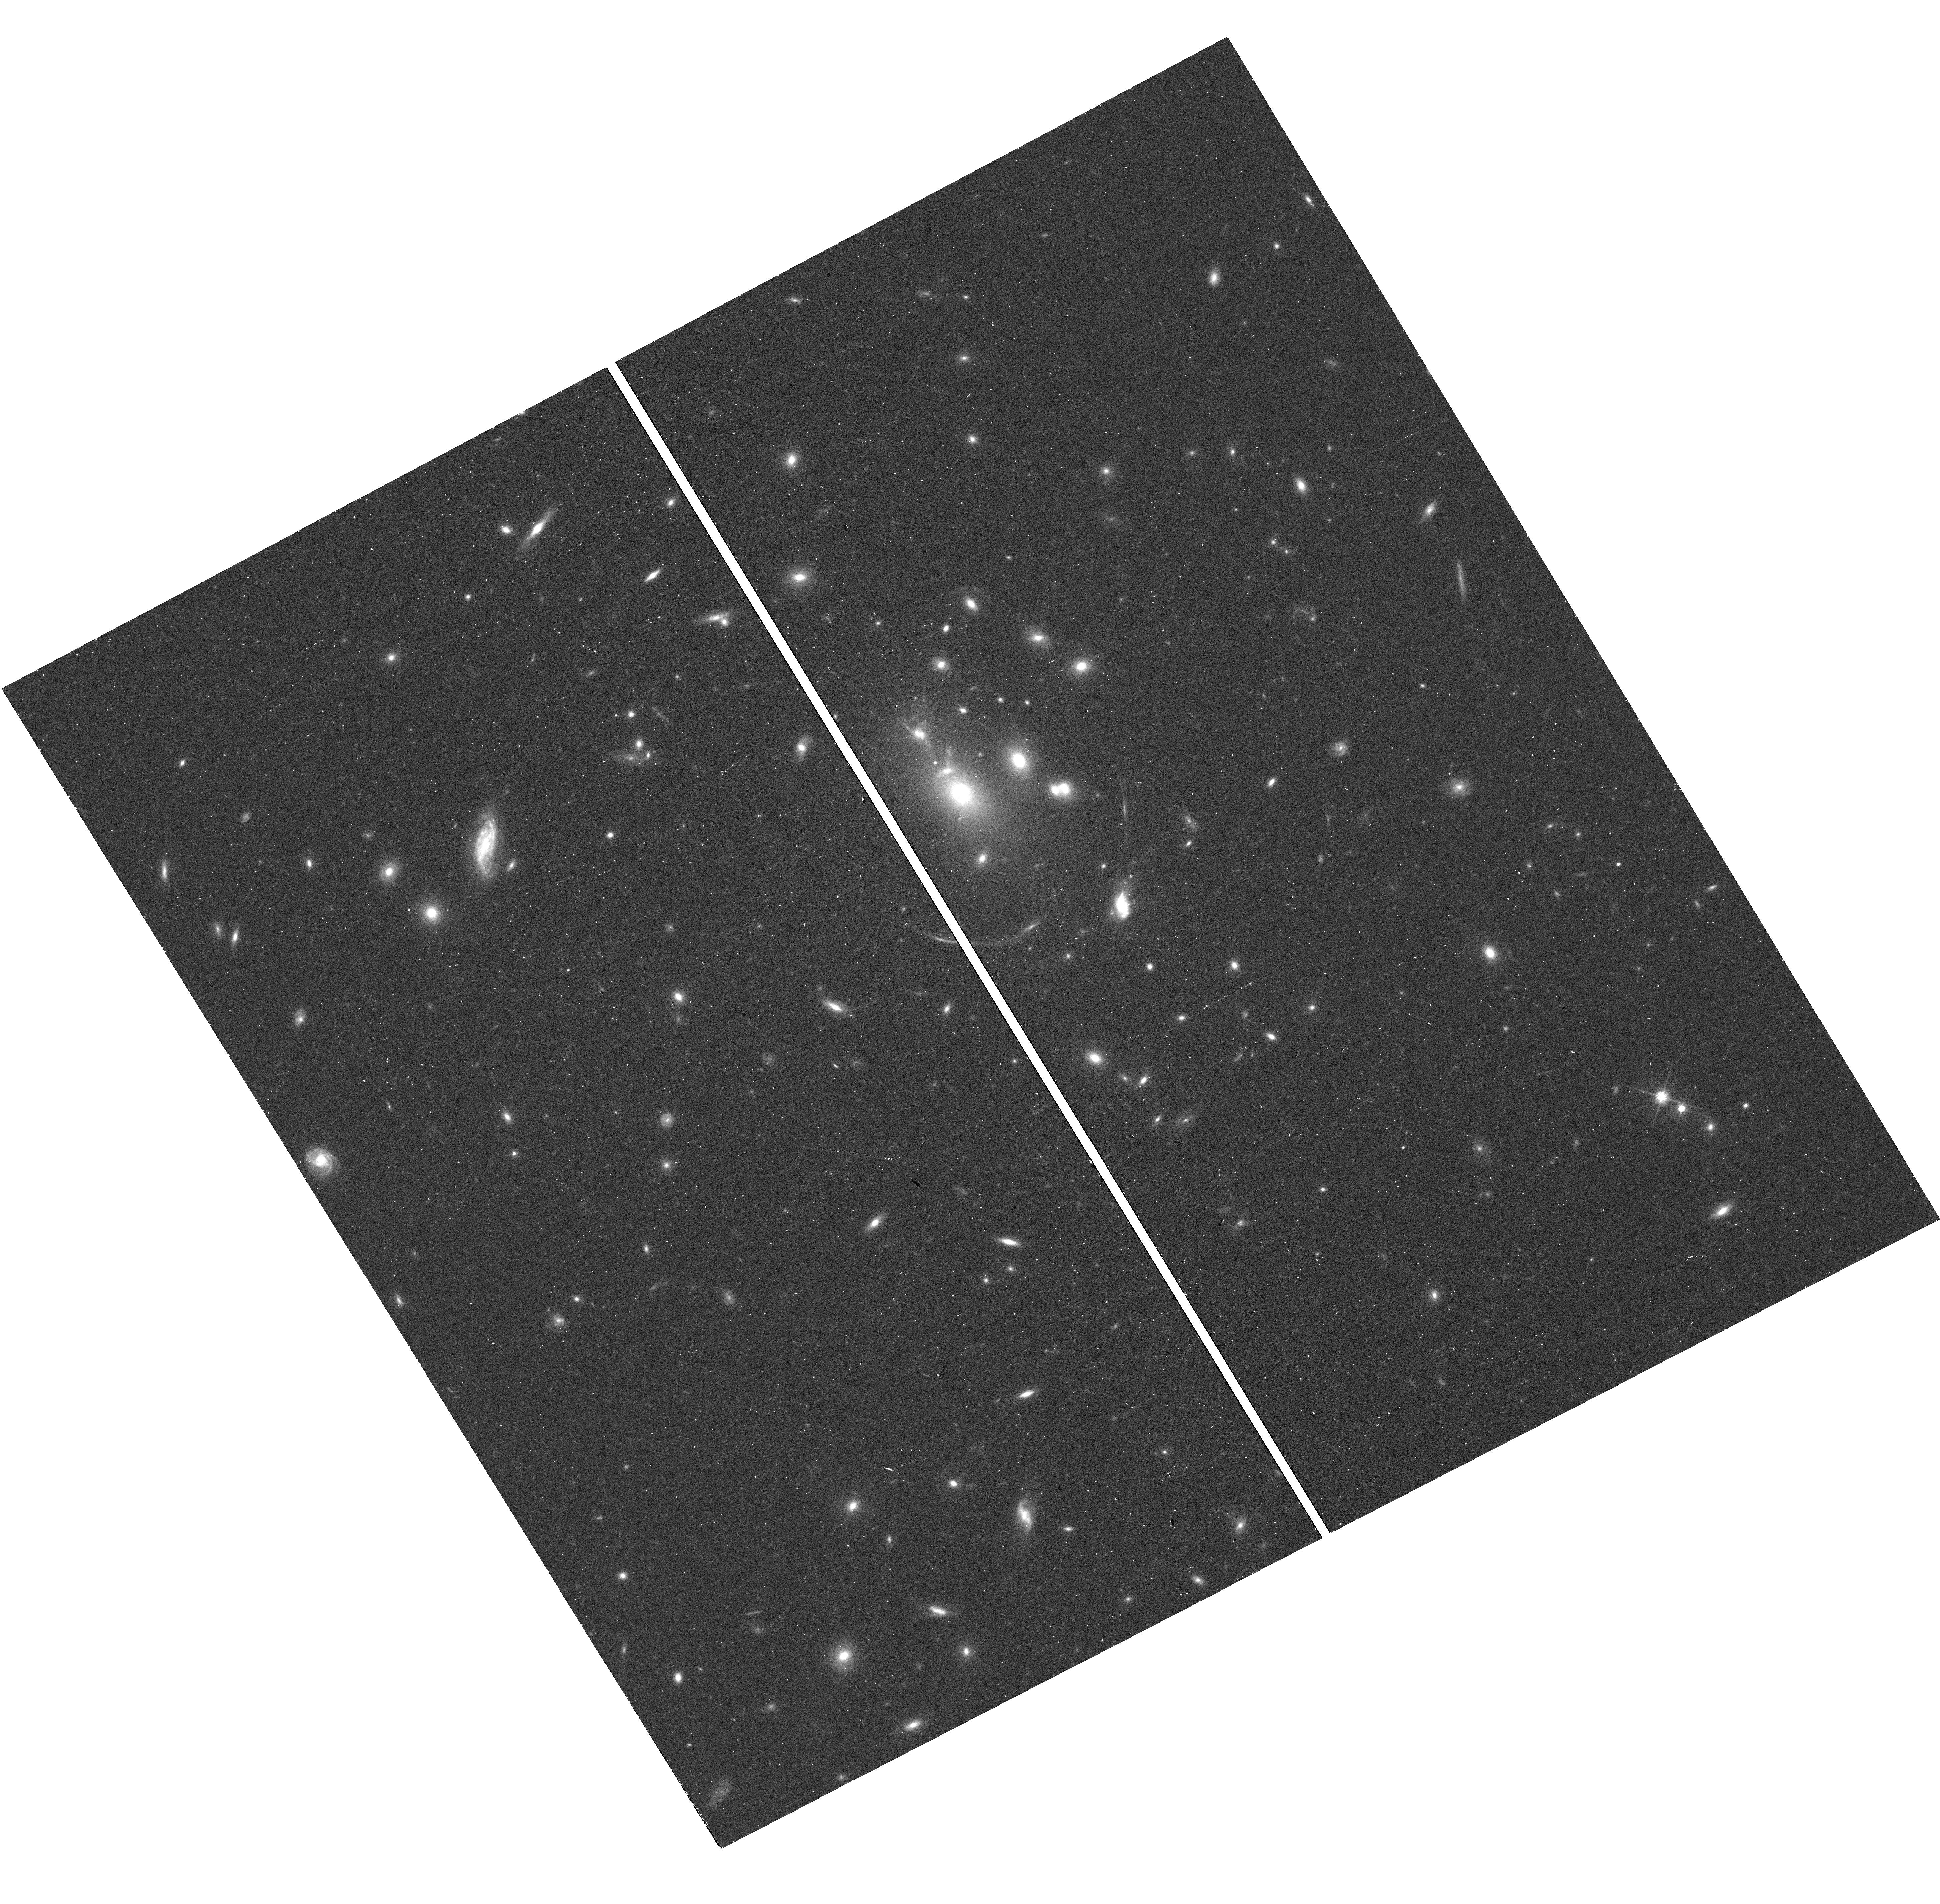
Target: MRG-M0138
Instrument: WFC3/UVIS
Filter: F814W
Exposure: 15 min
Observation ID: hst_15663_8a_wfc3_uvis_f814w_idxu8a

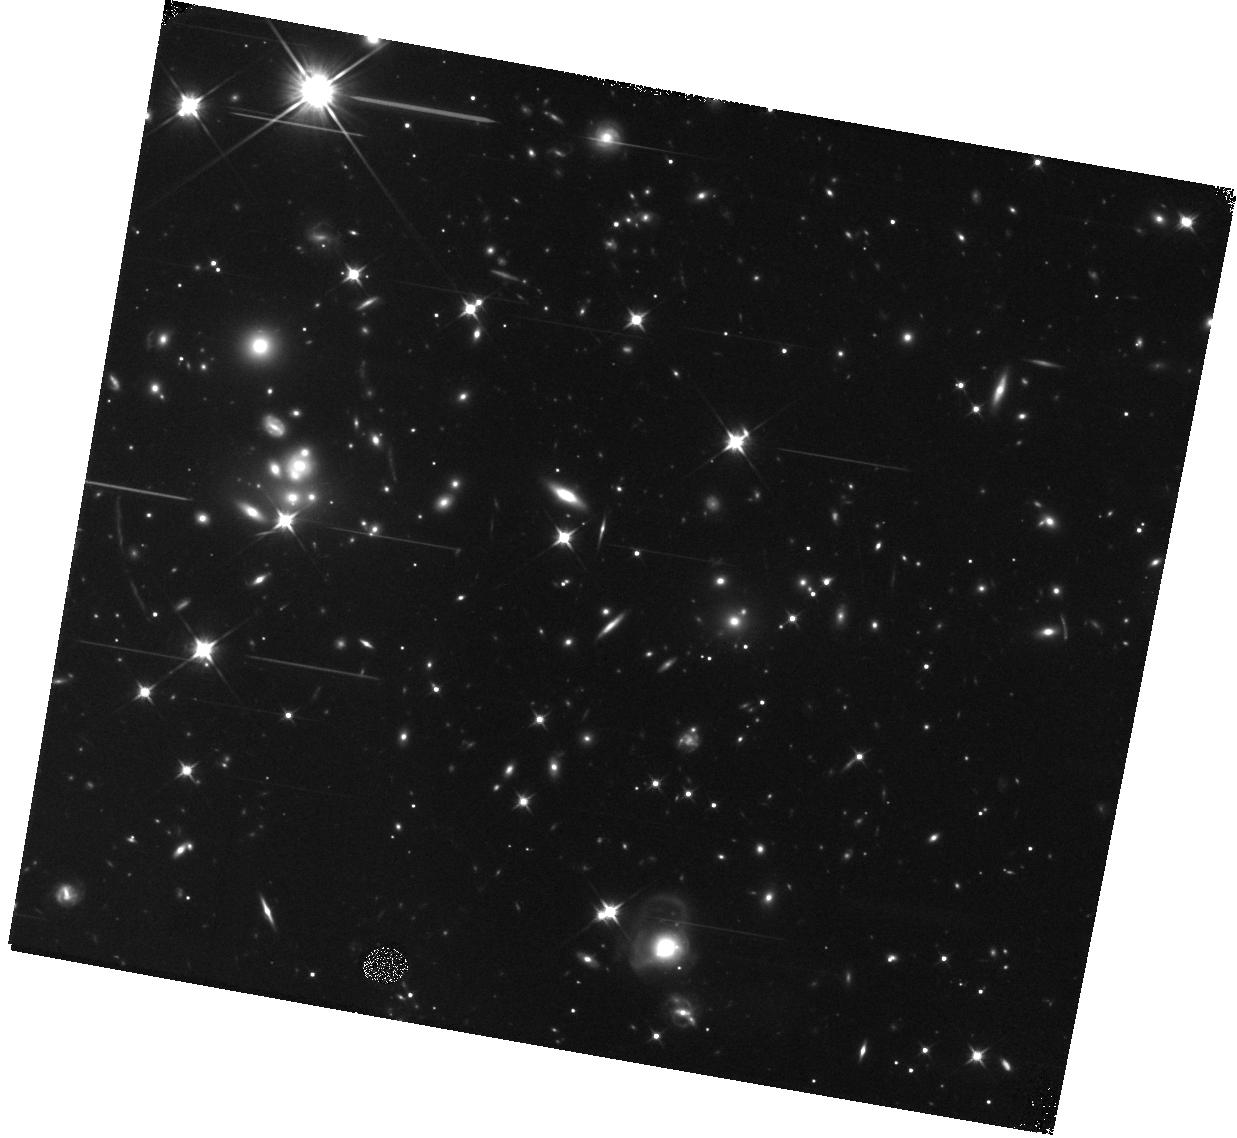
Target: MRG-P0918
Instrument: WFC3/IR
Filter: F110W
Exposure: 13 min
Observation ID: hst_15663_6c_wfc3_ir_f110w_idxu6c

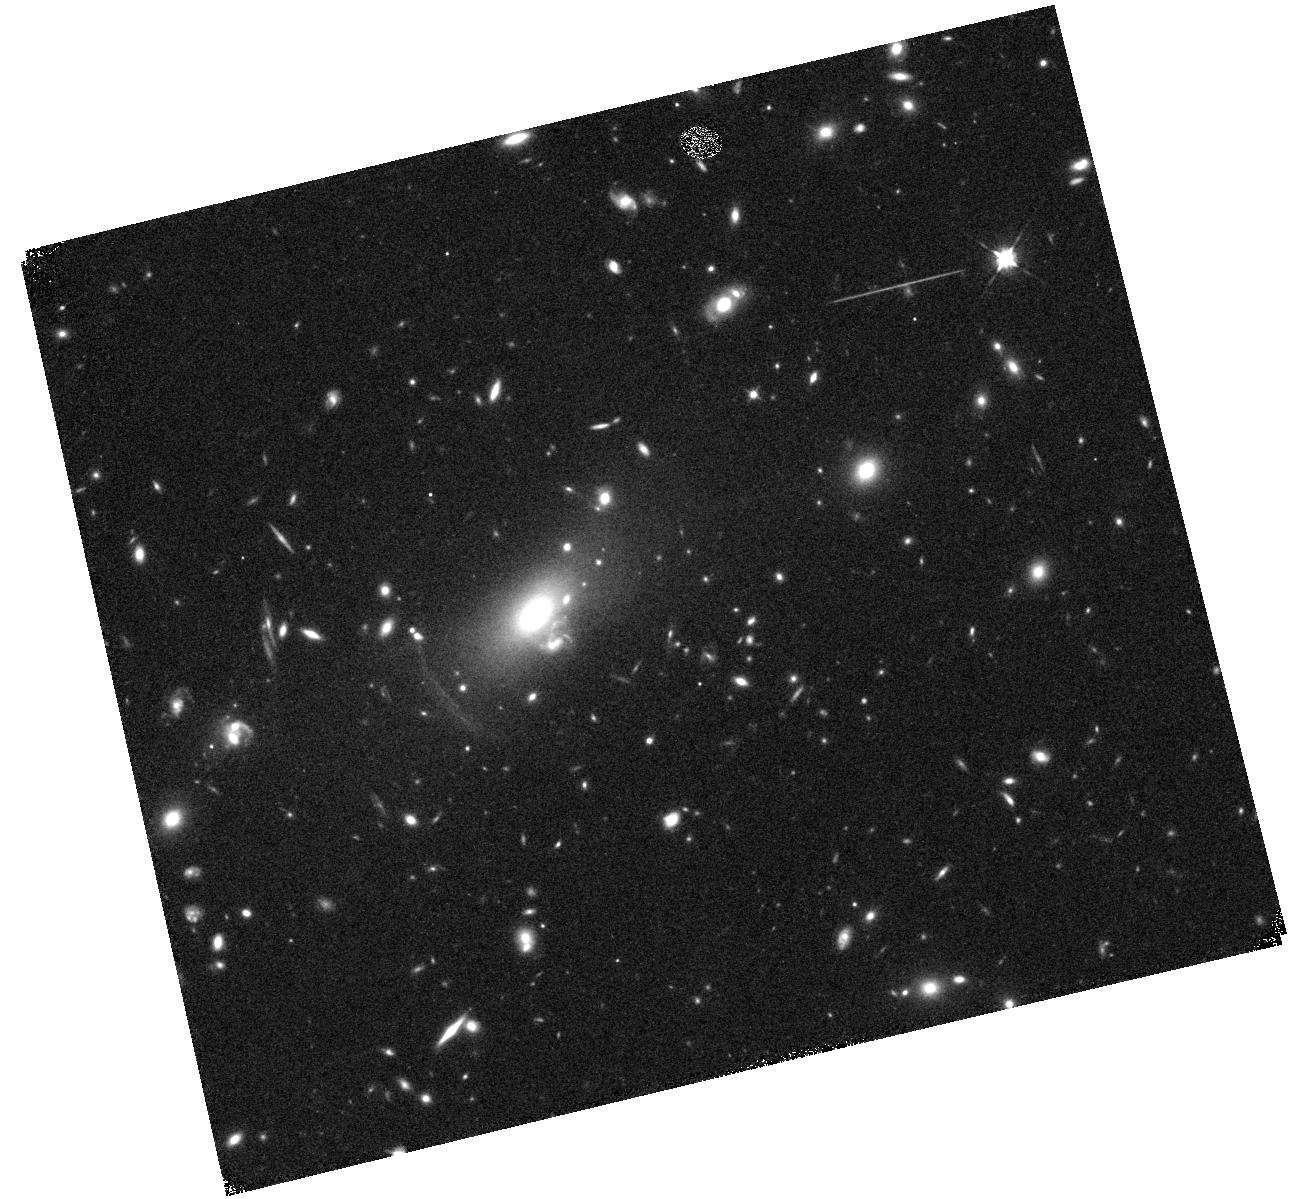
Target: MRG-M0150
Instrument: WFC3/IR
Filter: F105W
Exposure: 11 min
Observation ID: hst_15663_5b_wfc3_ir_f105w_idxu5b

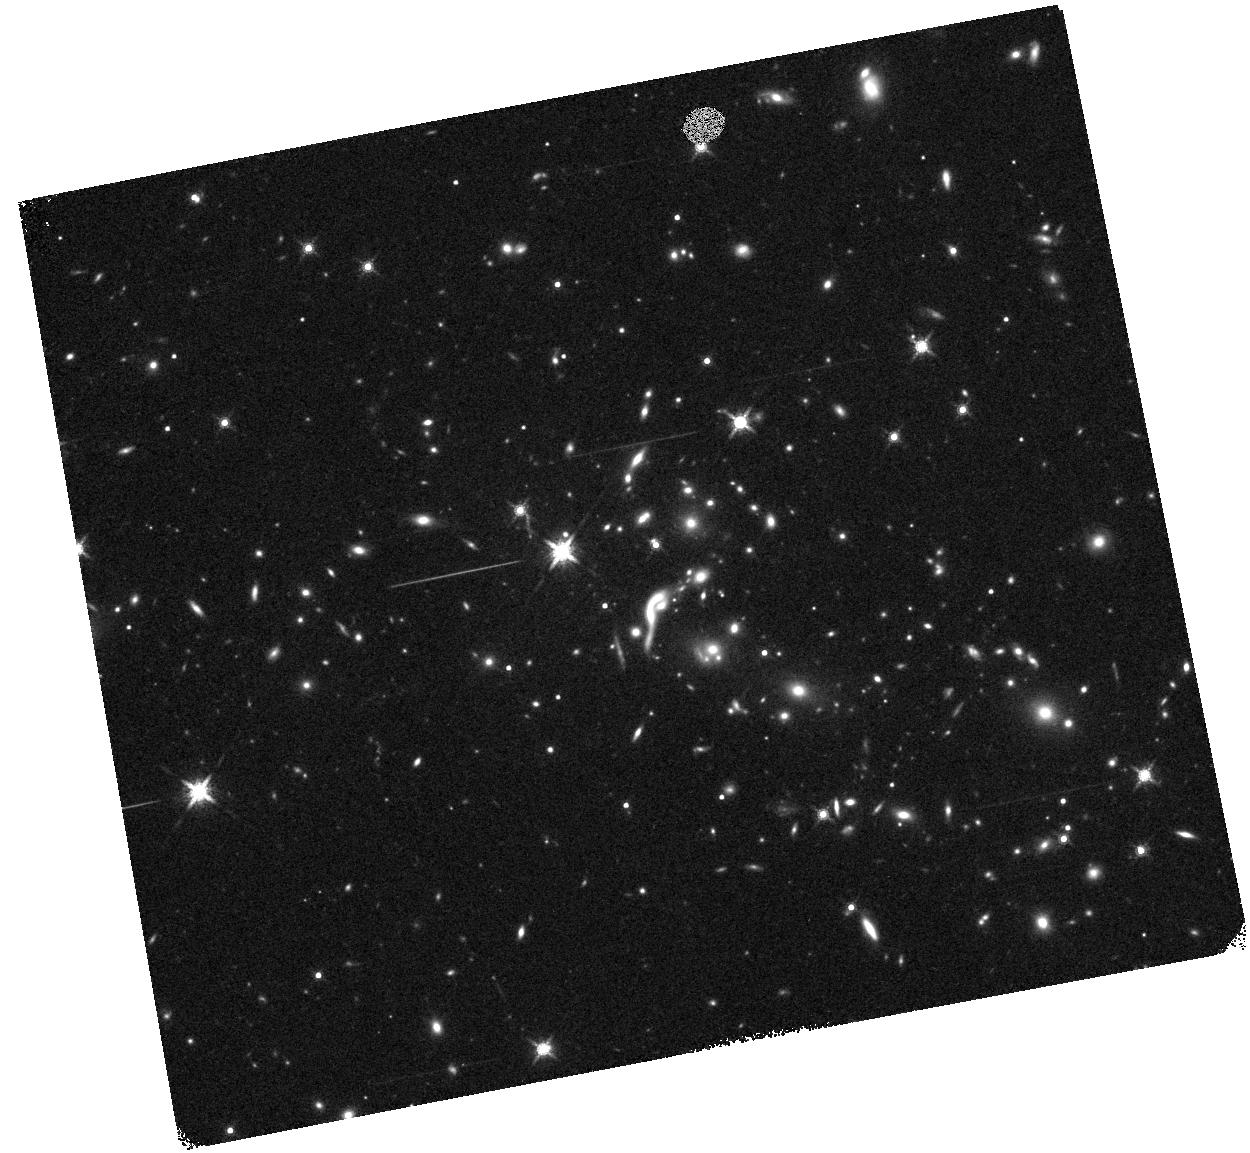
Target: EMACS1341-1
Instrument: WFC3/IR
Filter: F160W
Exposure: 12 min
Observation ID: hst_15663_1b_wfc3_ir_f160w_idxu1b

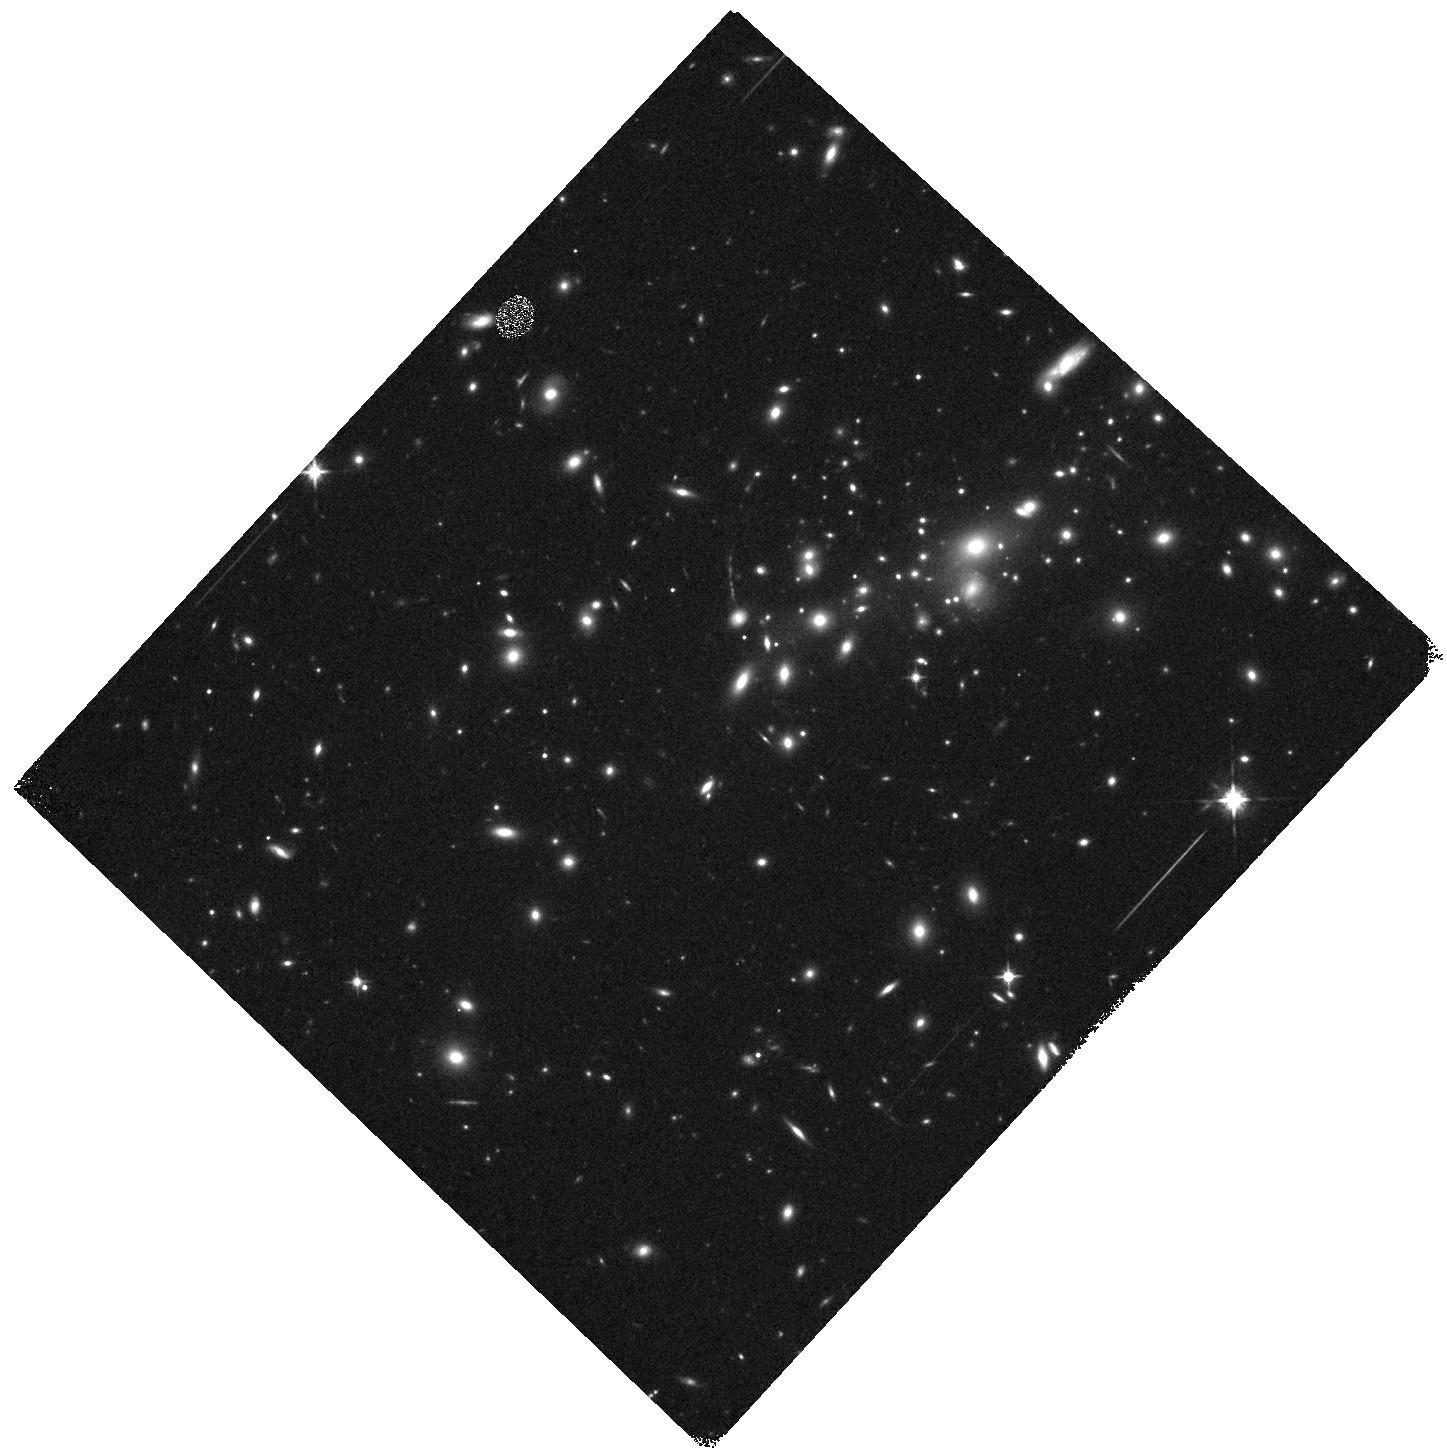
Target: MS0451-03
Instrument: WFC3/IR
Filter: F125W
Exposure: 11 min
Observation ID: hst_15663_3b_wfc3_ir_f125w_idxu3b

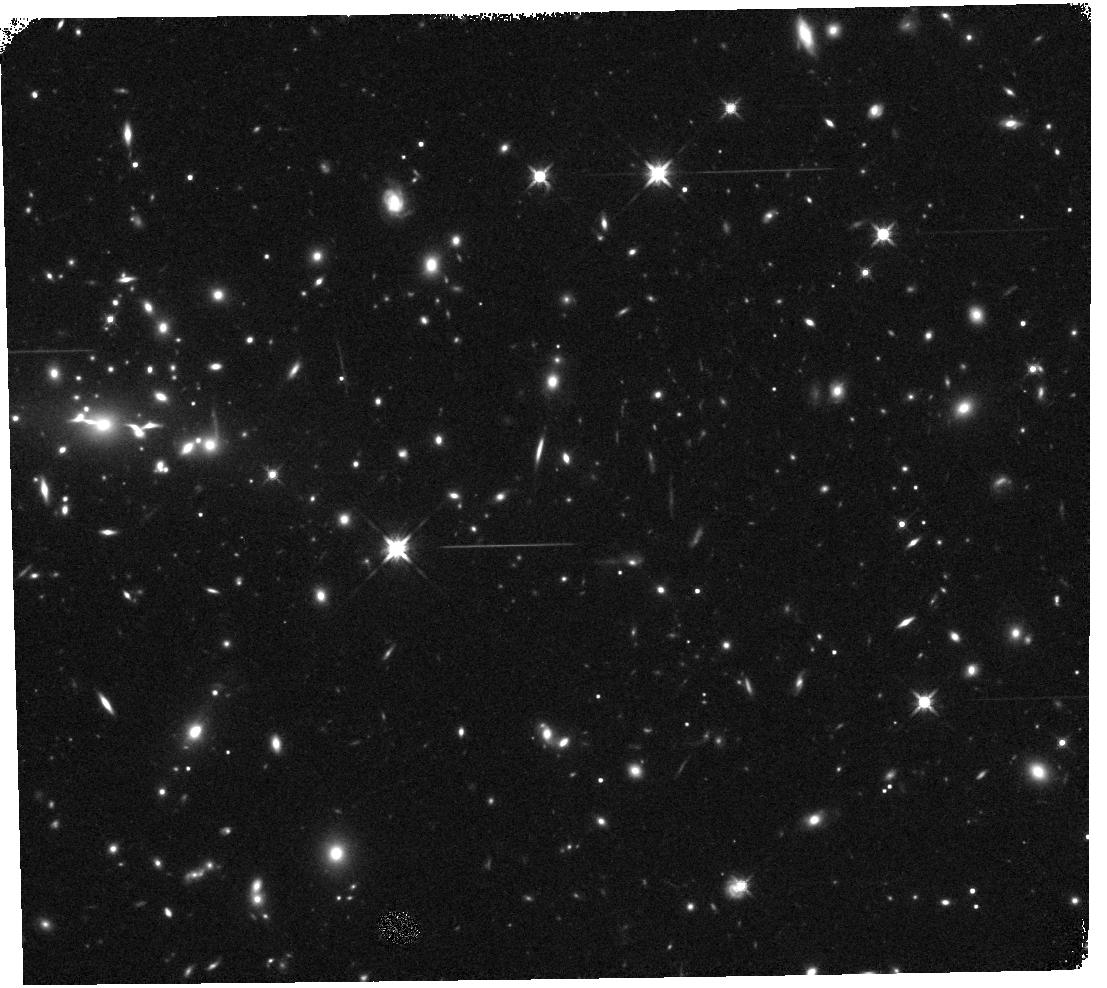
Target: MACS2129-1
Instrument: WFC3/IR
Filter: F140W
Exposure: 11 min
Observation ID: hst_15663_4b_wfc3_ir_f140w_idxu4b

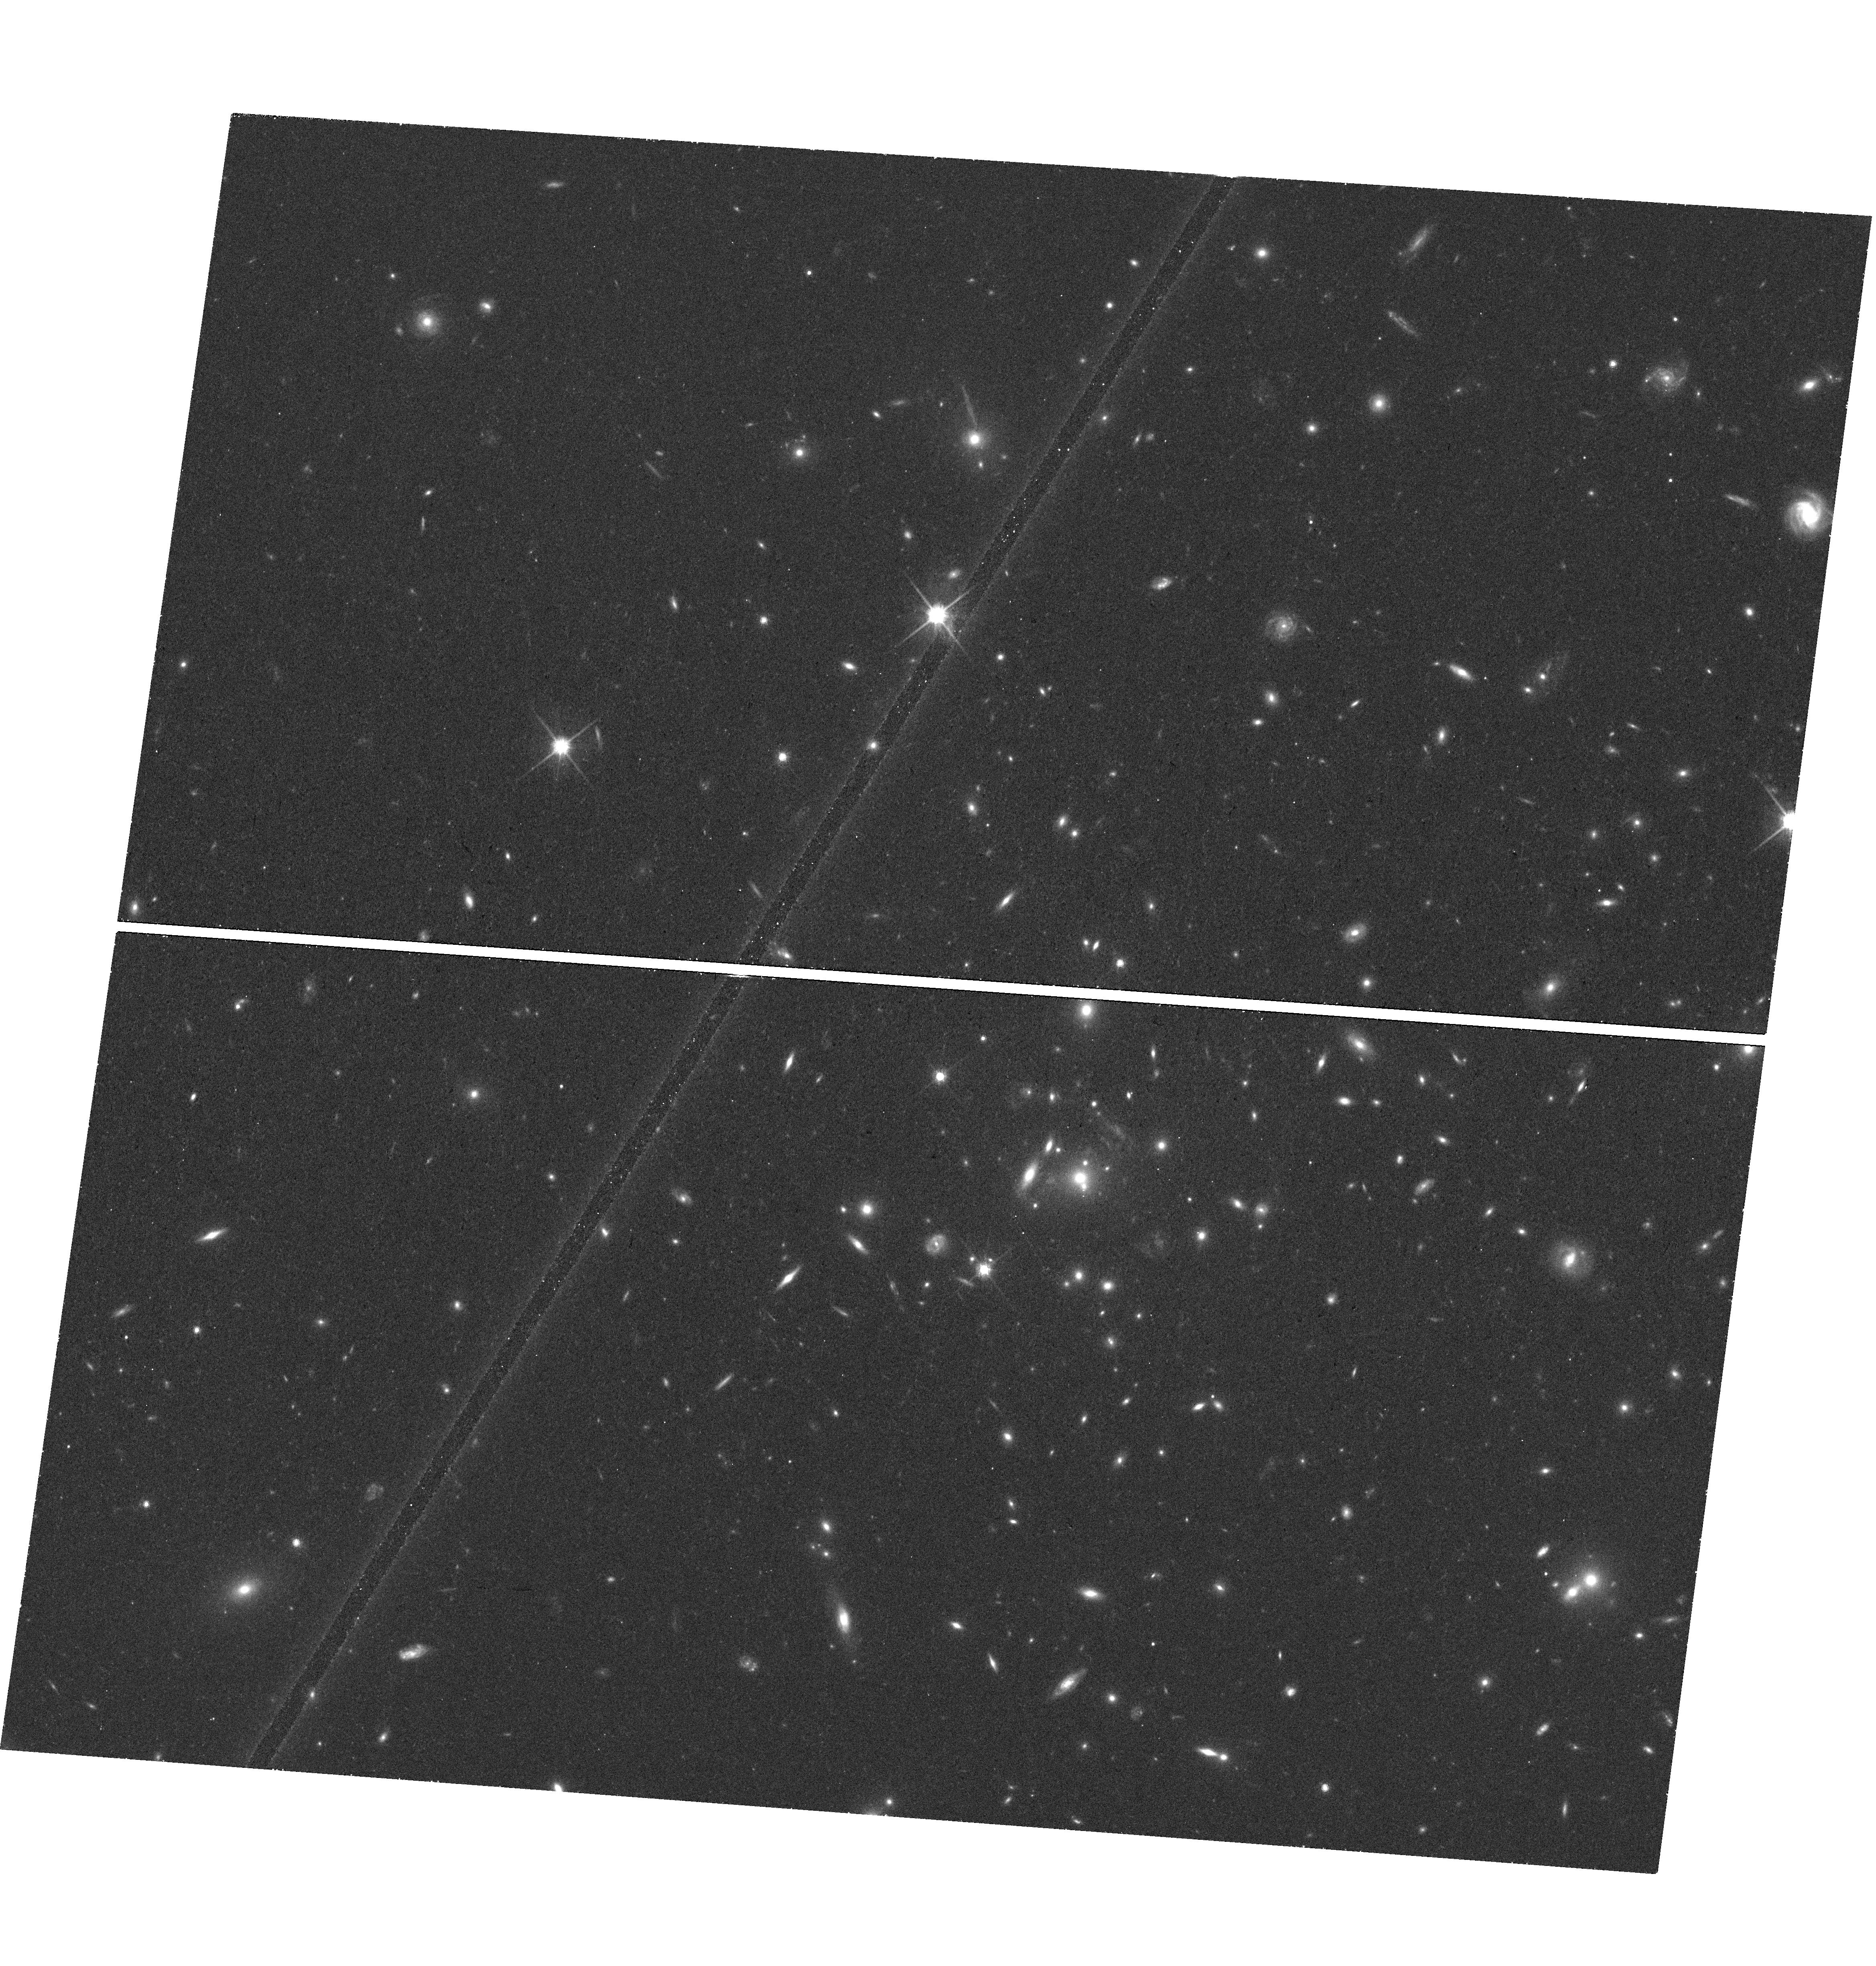
Target: MRG-S1522
Instrument: WFC3/UVIS
Filter: F814W
Exposure: 40 min
Observation ID: hst_15663_8b_wfc3_uvis_f814w_idxu8b

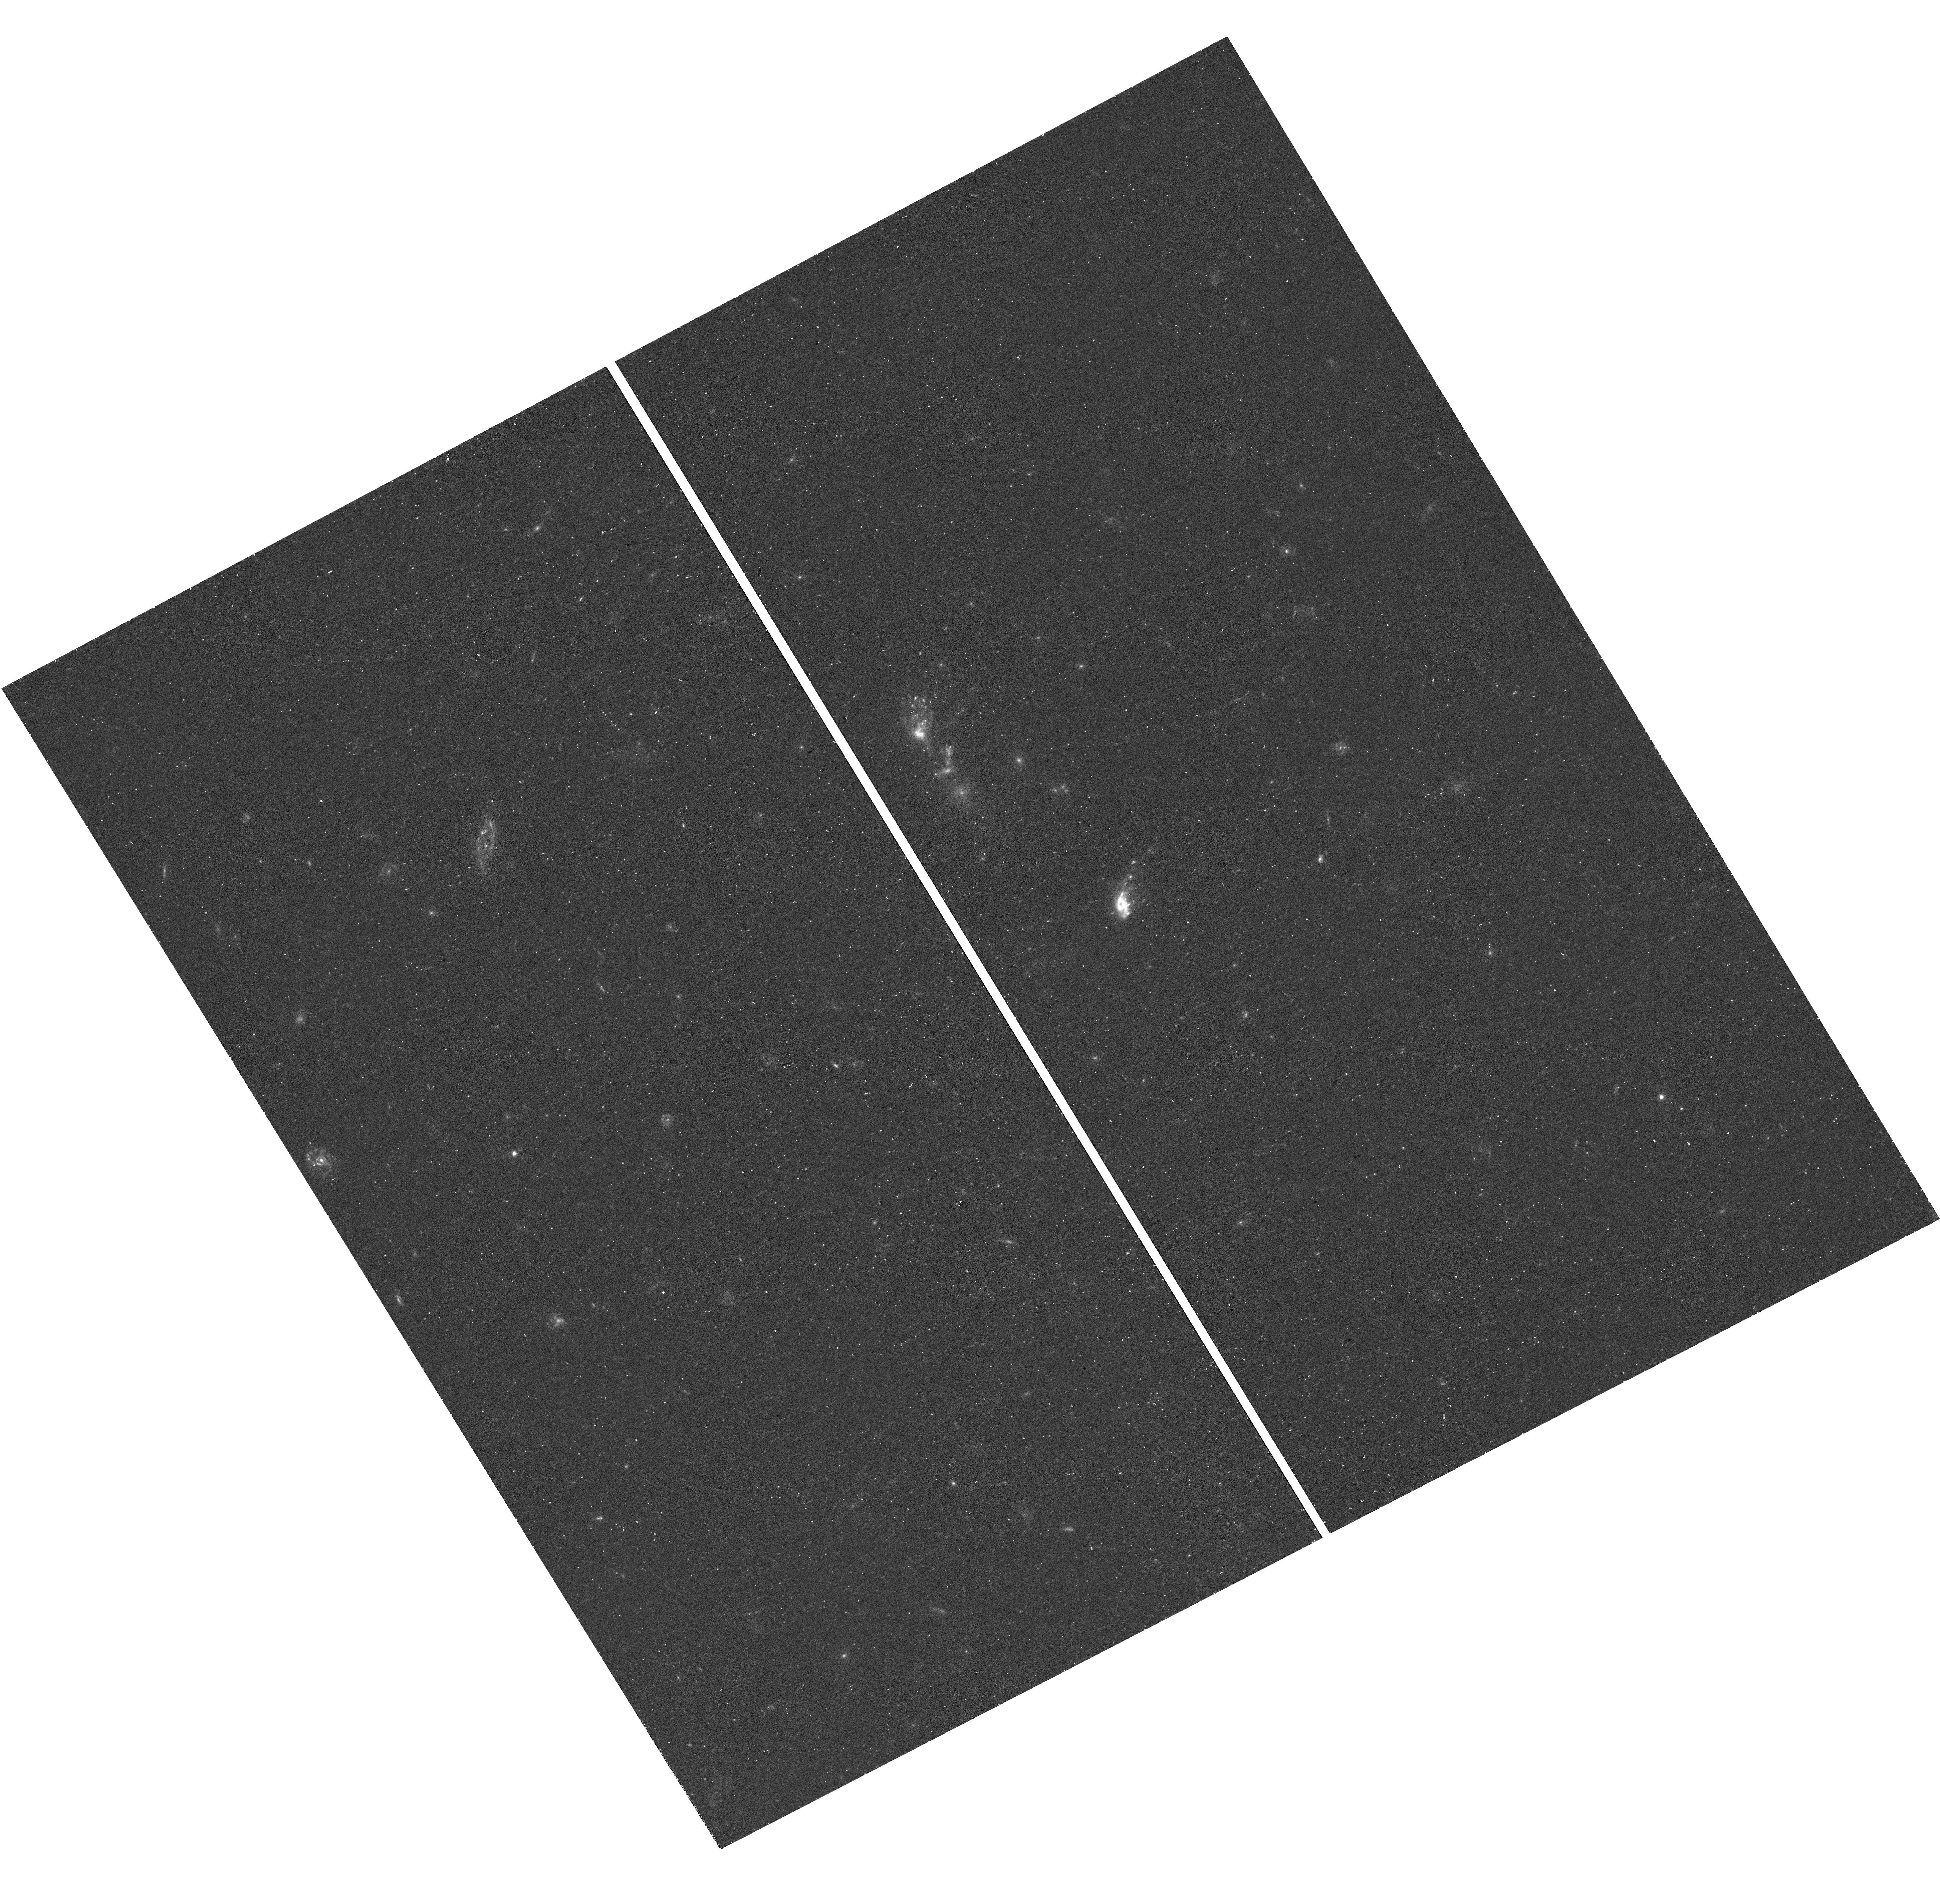
Target: MRG-M0138
Instrument: WFC3/UVIS
Filter: F390W
Exposure: 21 min
Observation ID: hst_15663_8a_wfc3_uvis_f390w_idxu8a

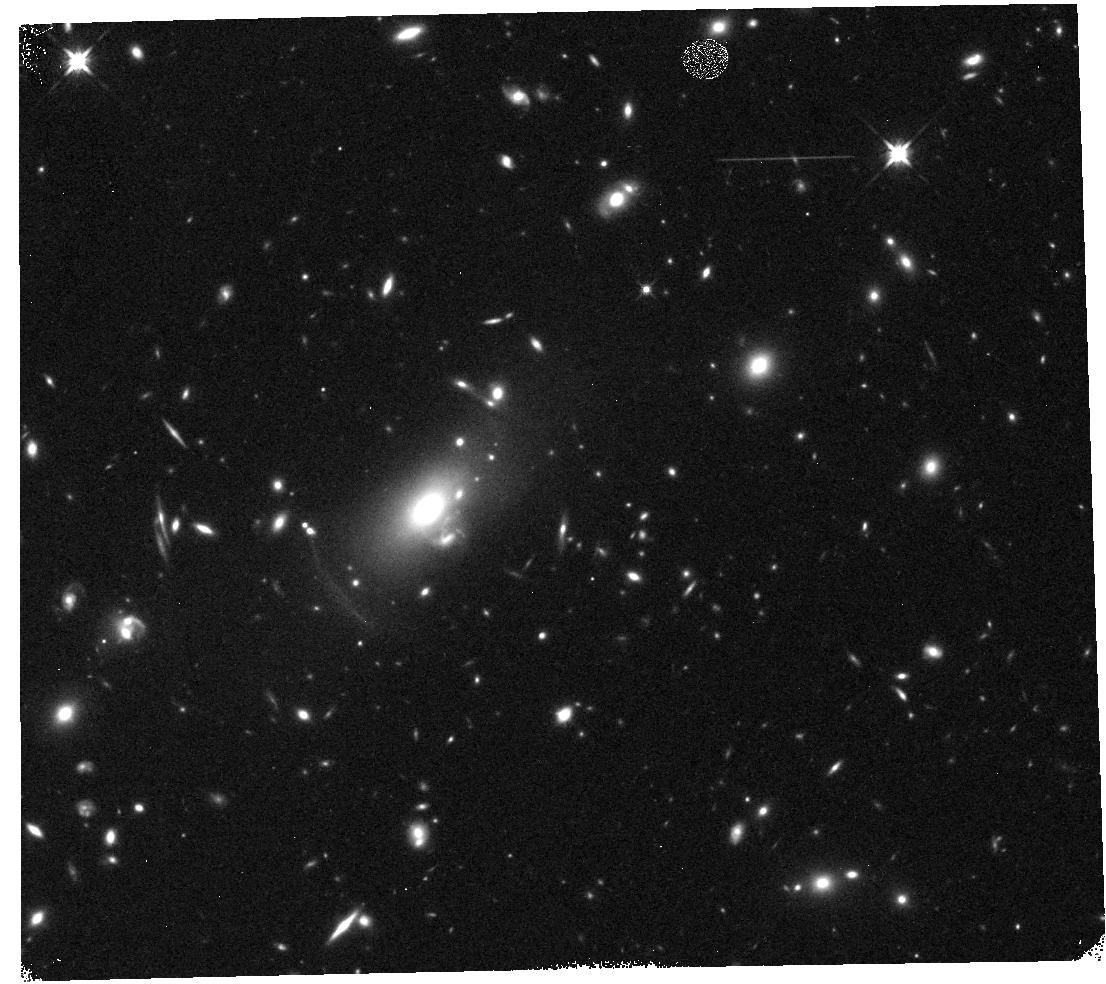
Target: MRG-M0150
Instrument: WFC3/IR
Filter: F140W
Exposure: 6 min
Observation ID: hst_15663_5c_wfc3_ir_f140w_idxu5c

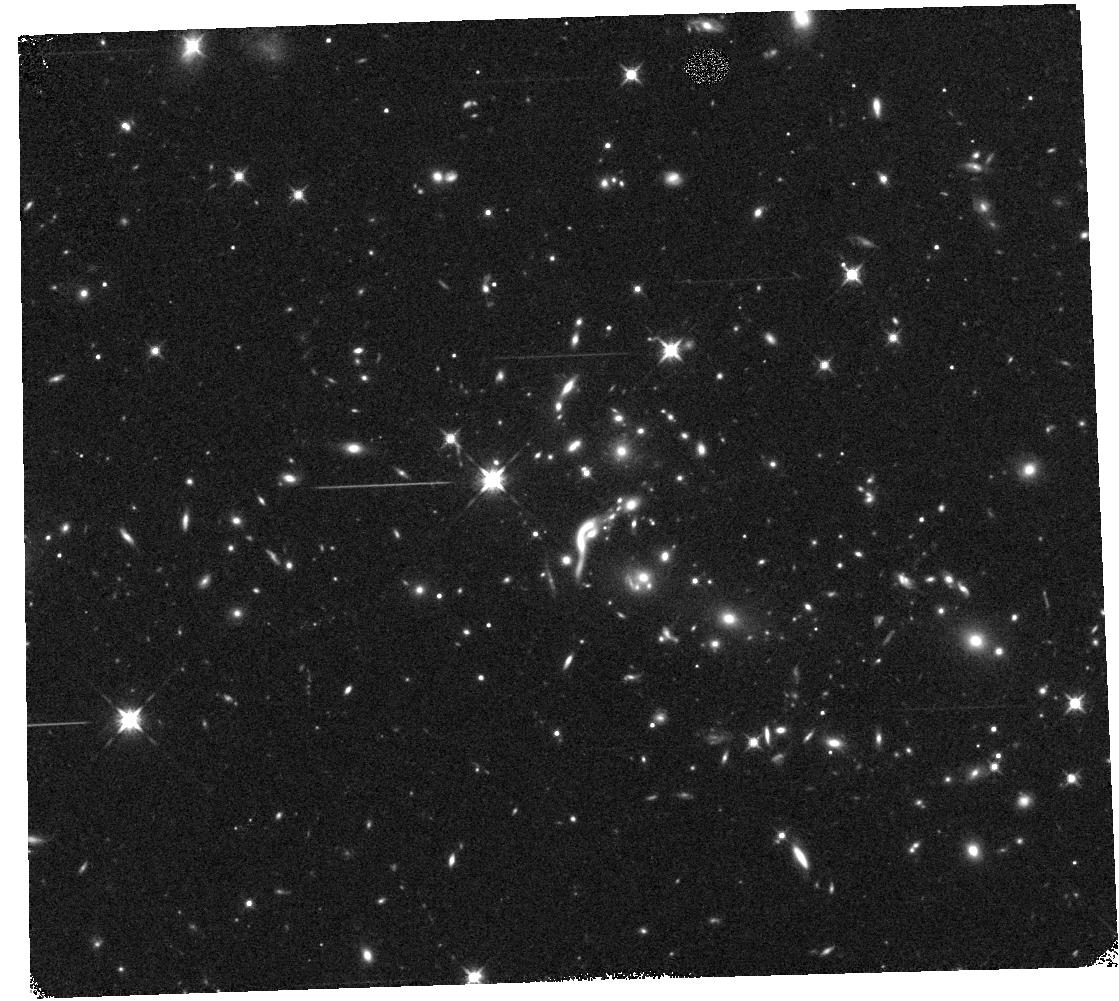
Target: EMACS1341-1
Instrument: WFC3/IR
Filter: F125W
Exposure: 12 min
Observation ID: hst_15663_1f_wfc3_ir_f125w_idxu1f

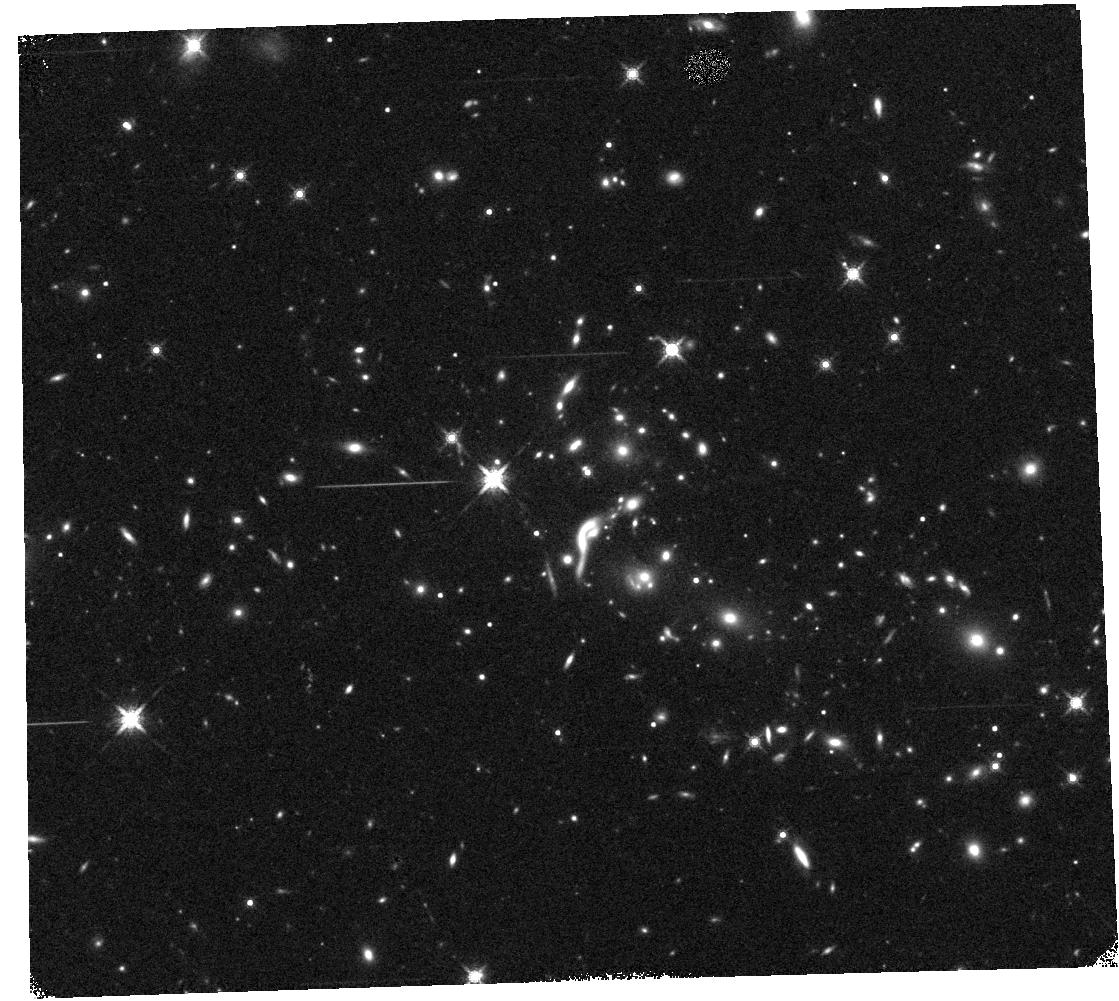
Target: EMACS1341-1
Instrument: WFC3/IR
Filter: F160W
Exposure: 12 min
Observation ID: hst_15663_1e_wfc3_ir_f160w_idxu1e

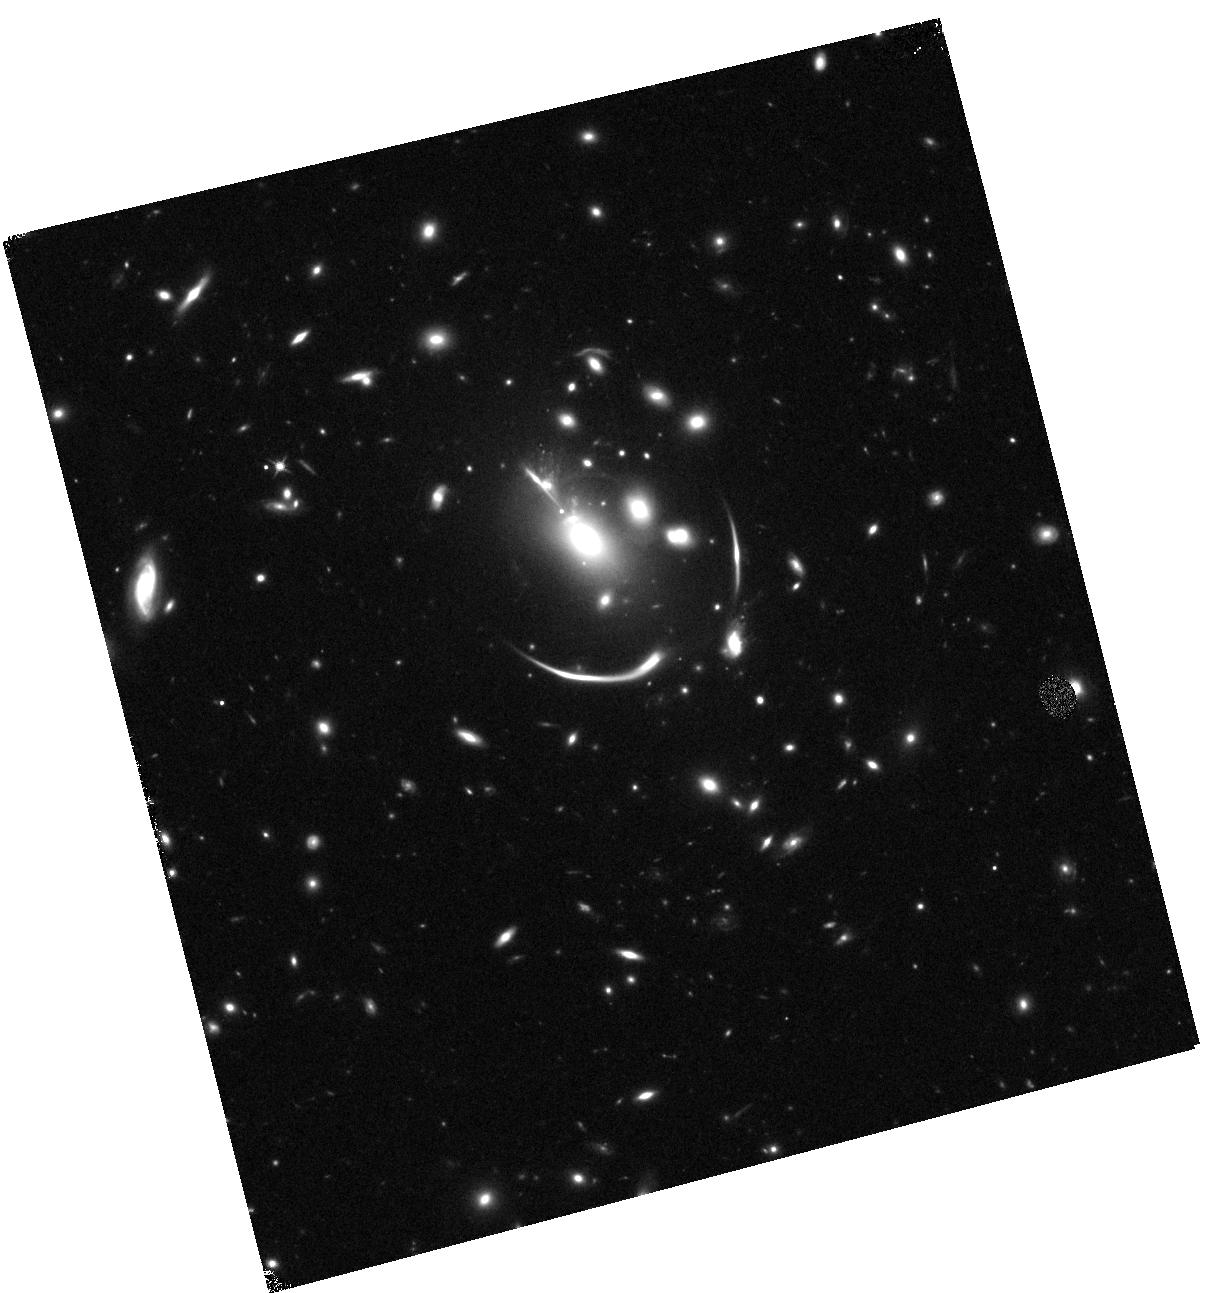
Target: MRG-M0138
Instrument: WFC3/IR
Filter: F125W
Exposure: 12 min
Observation ID: hst_15663_2c_wfc3_ir_f125w_idxu2c

REsolving QUIEscent Magnified (REQUIEM) Galaxies: Uncovering Formation Pathways via Spatially Resolved Gradients at z=1.6-2.9 (PI: Akhshik, Mohammad)

An unexpected - and HST-driven - discovery of the last decade is the remarkable compactness of the quiescent progenitors of today's most massive elliptical galaxies. Although some consensus exists about how these early galaxies grow through merging to become present-day ellipticals, the details of the formation of such dense objects are hotly debated. Although formation models predict unique observational signatures that are imprinted on the stellar populations and structures, these galaxies are often barely resolved, even with HST and similarly in the future with JWST. Strong gravitational lensing can provide an unmatched improvement in spatial resolution, and, despite these objects' low space density, we have identified a unique sample of eight strongly lensed high-redshift (1.6<z<2.9), massive (10.5<logM*<11.7) quiescent galaxies at this pivotal epoch. We propose to use WFC3/G141 grism spectroscopy to measure age gradients in the inner cores (<1kpc) of the to-date most comprehensive sample of strongly lensed massive quiescent galaxies, building upon a successful pilot program and existing HST data. Our analysis will combine deep G141 grism spectroscopy with a wealth of existing rest-frame FUV-optical HST and Spitzer/IRAC imaging. Exploiting this unrivaled spatially resolved dataset, we will characterize the stellar populations and dust content of the premier sample of quiescent galaxies to provide strong constraints on the physical mechanisms driving massive galaxy evolution in this key phase of their formation.